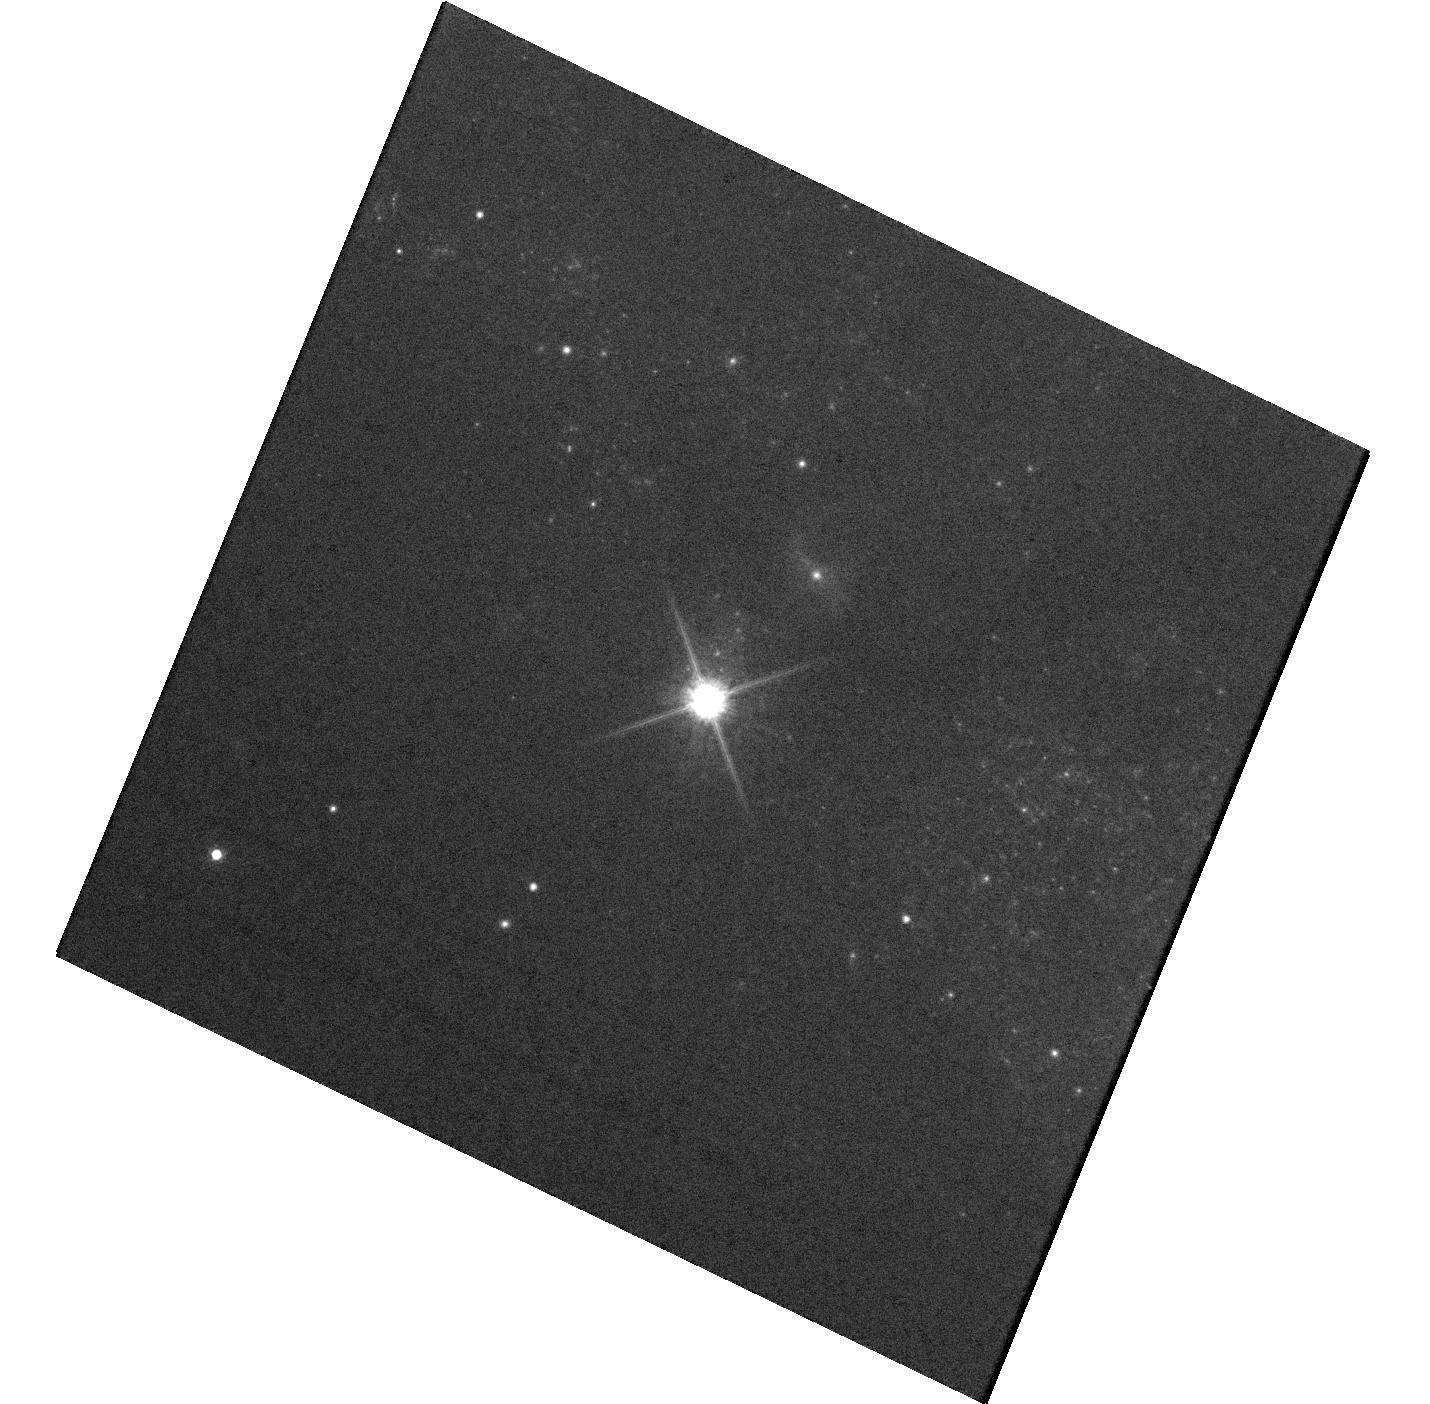
Target: AT2016JBU
Instrument: WFC3/UVIS
Filter: F814W
Exposure: 12 min
Observation ID: hst_14645_01_wfc3_uvis_f814w_id9701

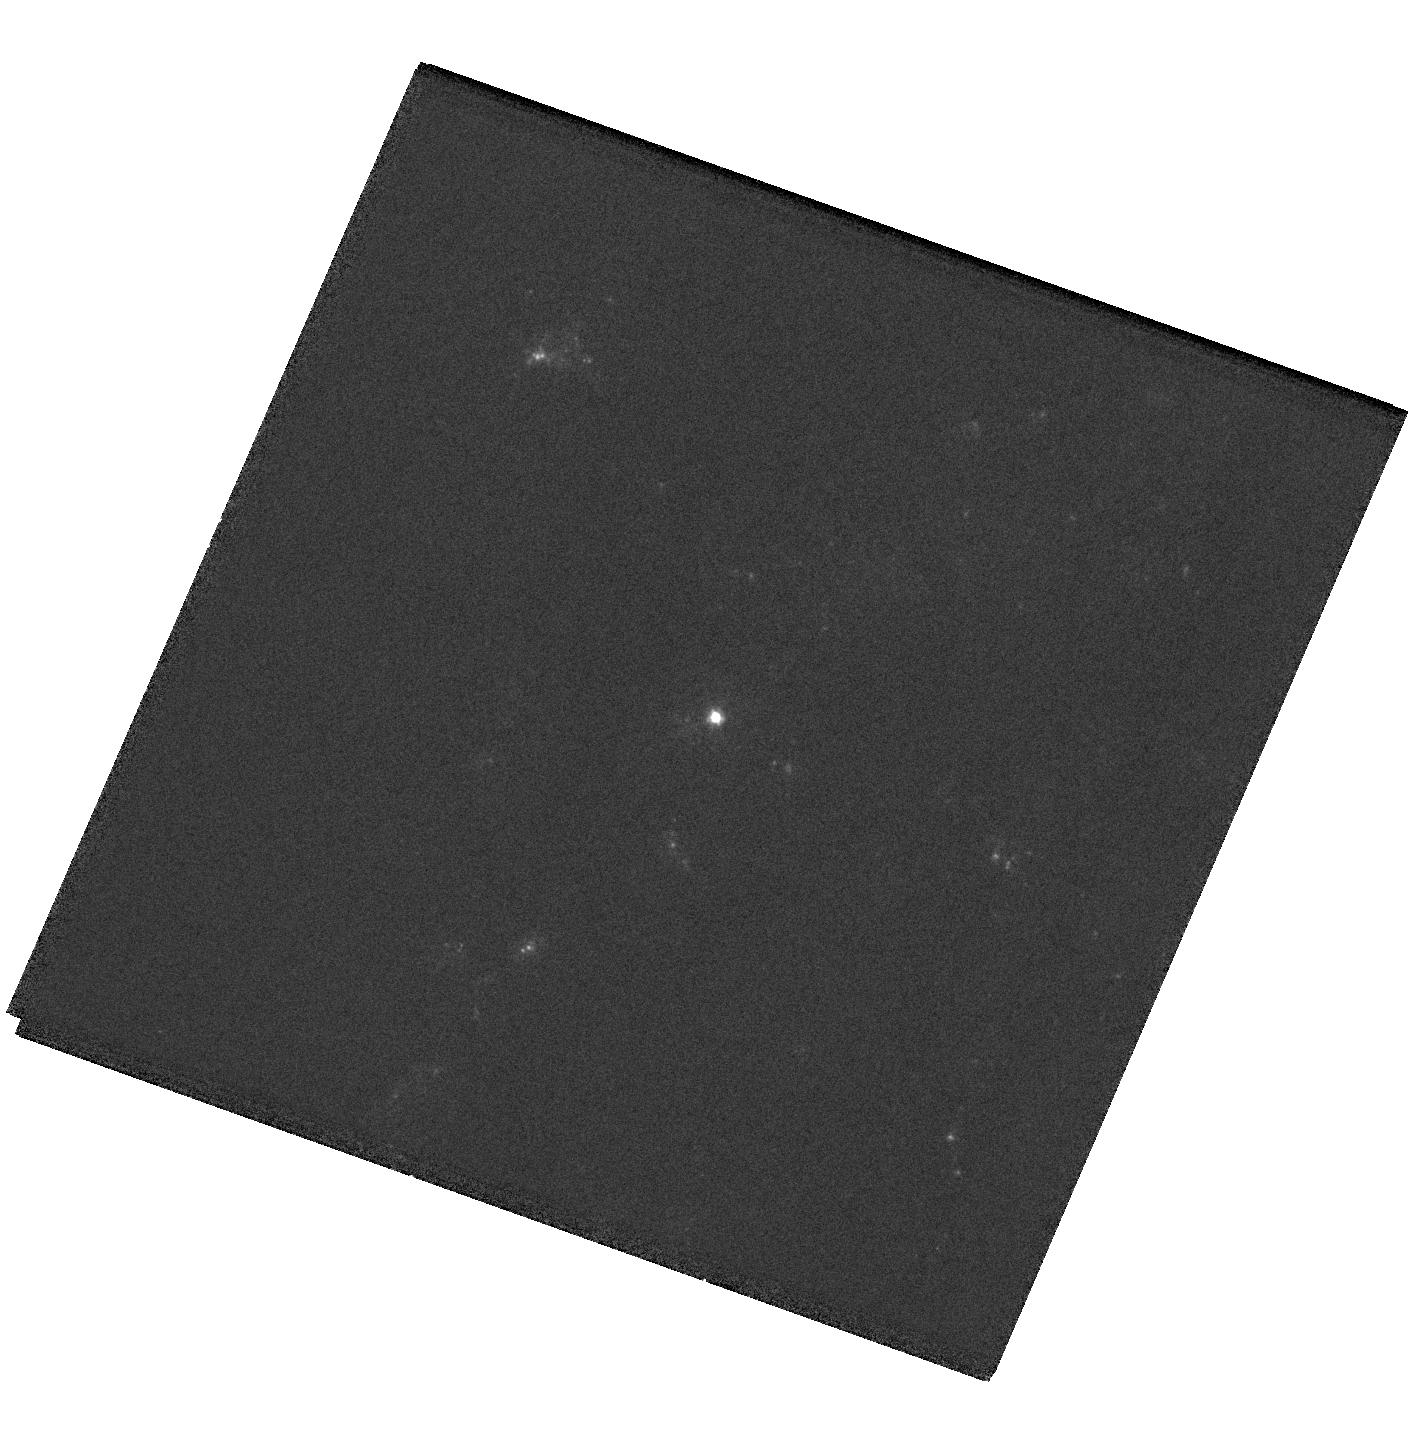
Target: SN2017EIN
Instrument: WFC3/UVIS
Filter: F438W
Exposure: 4 min
Observation ID: hst_14645_03_wfc3_uvis_f438w_id9703

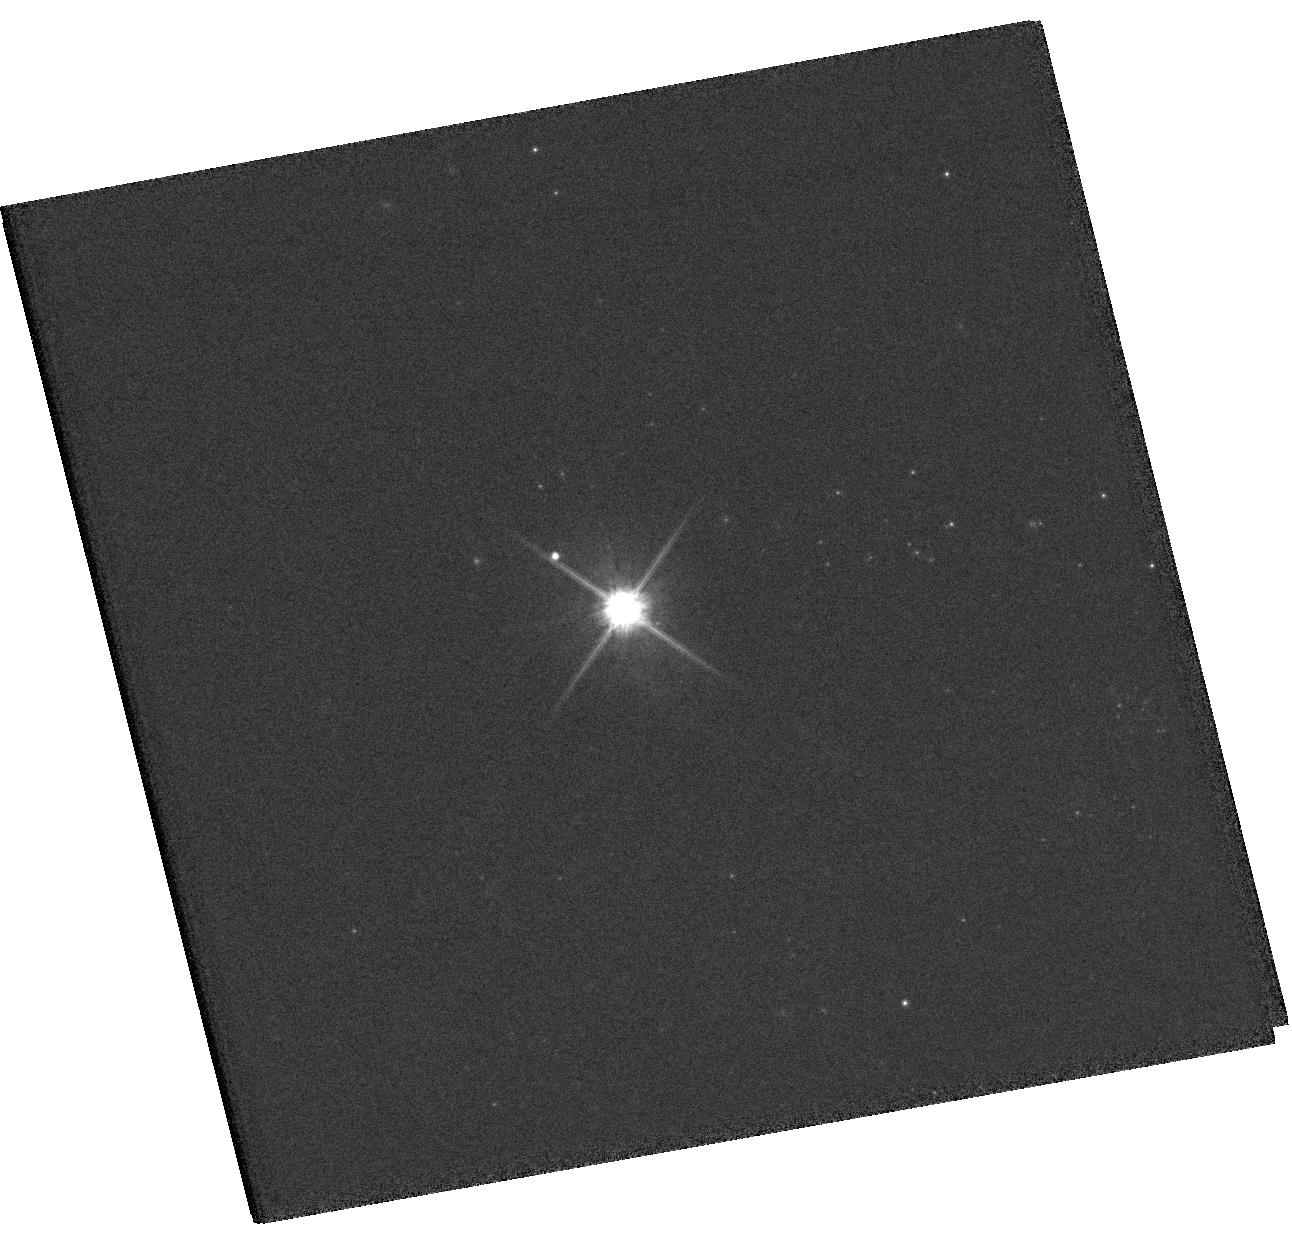
Target: SN2017EAW
Instrument: WFC3/UVIS
Filter: F814W
Exposure: 4 min
Observation ID: hst_14645_02_wfc3_uvis_f814w_id9702

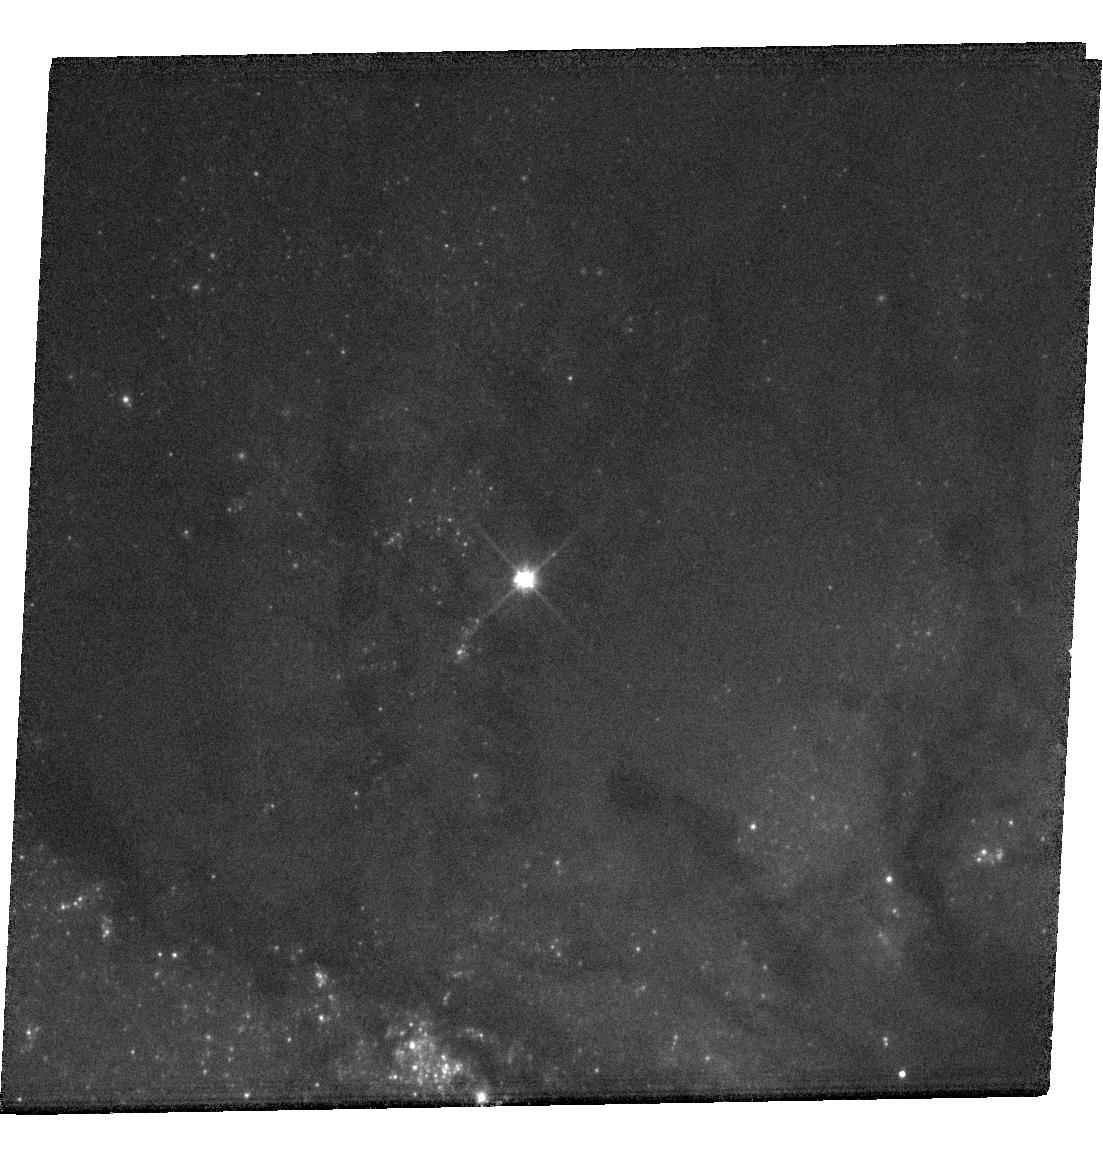
Target: SN2017GAX
Instrument: WFC3/UVIS
Filter: F555W
Exposure: 9 min
Observation ID: hst_14645_04_wfc3_uvis_f555w_id9704

The Stellar Origins of Supernovae (PI: Van Dyk, Schuyler D.)

Supernovae (SNe) have a profound effect on galaxies, and have been used as precise cosmological probes, resulting in the Nobel-distinguished discovery of the accelerating Universe. They are clearly very important events deserving of intense study. Yet, even with over 9100 classified SNe, we know relatively little about the stars which give rise to these powerful explosions. The main limitation has been the lack of spatial resolution in pre-SN imaging data. However, since 1999 our team has been at the vanguard of directly identifying SN progenitor stars in HST images. From this exciting line of study, the emerging trend from 13 detections for Type II-Plateau SNe is that their progenitors appear to be relatively low mass (8 to 20 Msun) red supergiants, although more cases are needed. Additionally, evidence is accumulating that the progenitors of Type II-narrow SNe may be related to luminous blue variables. However, the nature of the progenitors of Type Ib/c SNe, a subset of which are associated with the amazing gamma-ray bursts, remains ambiguous. Furthermore, we remain in the continually embarrassing situation that we still do not yet know which progenitor systems explode as Type Ia SNe, which are being used for precision cosmology. In Cycles 16, 17, 20, 21, 22, and 23 we have had great success with our approved ToO programs. As of this proposal deadline, we have already triggered on two supernovae (SN 2016adj and SN 2016bkv) with our Cycle 23 program. We therefore propose to continue this project to determine the identities of the progenitors of 4 SNe within, generally, about 20 Mpc, which we expect during Cycle 24, through ToO observations using WFC3/UVIS.